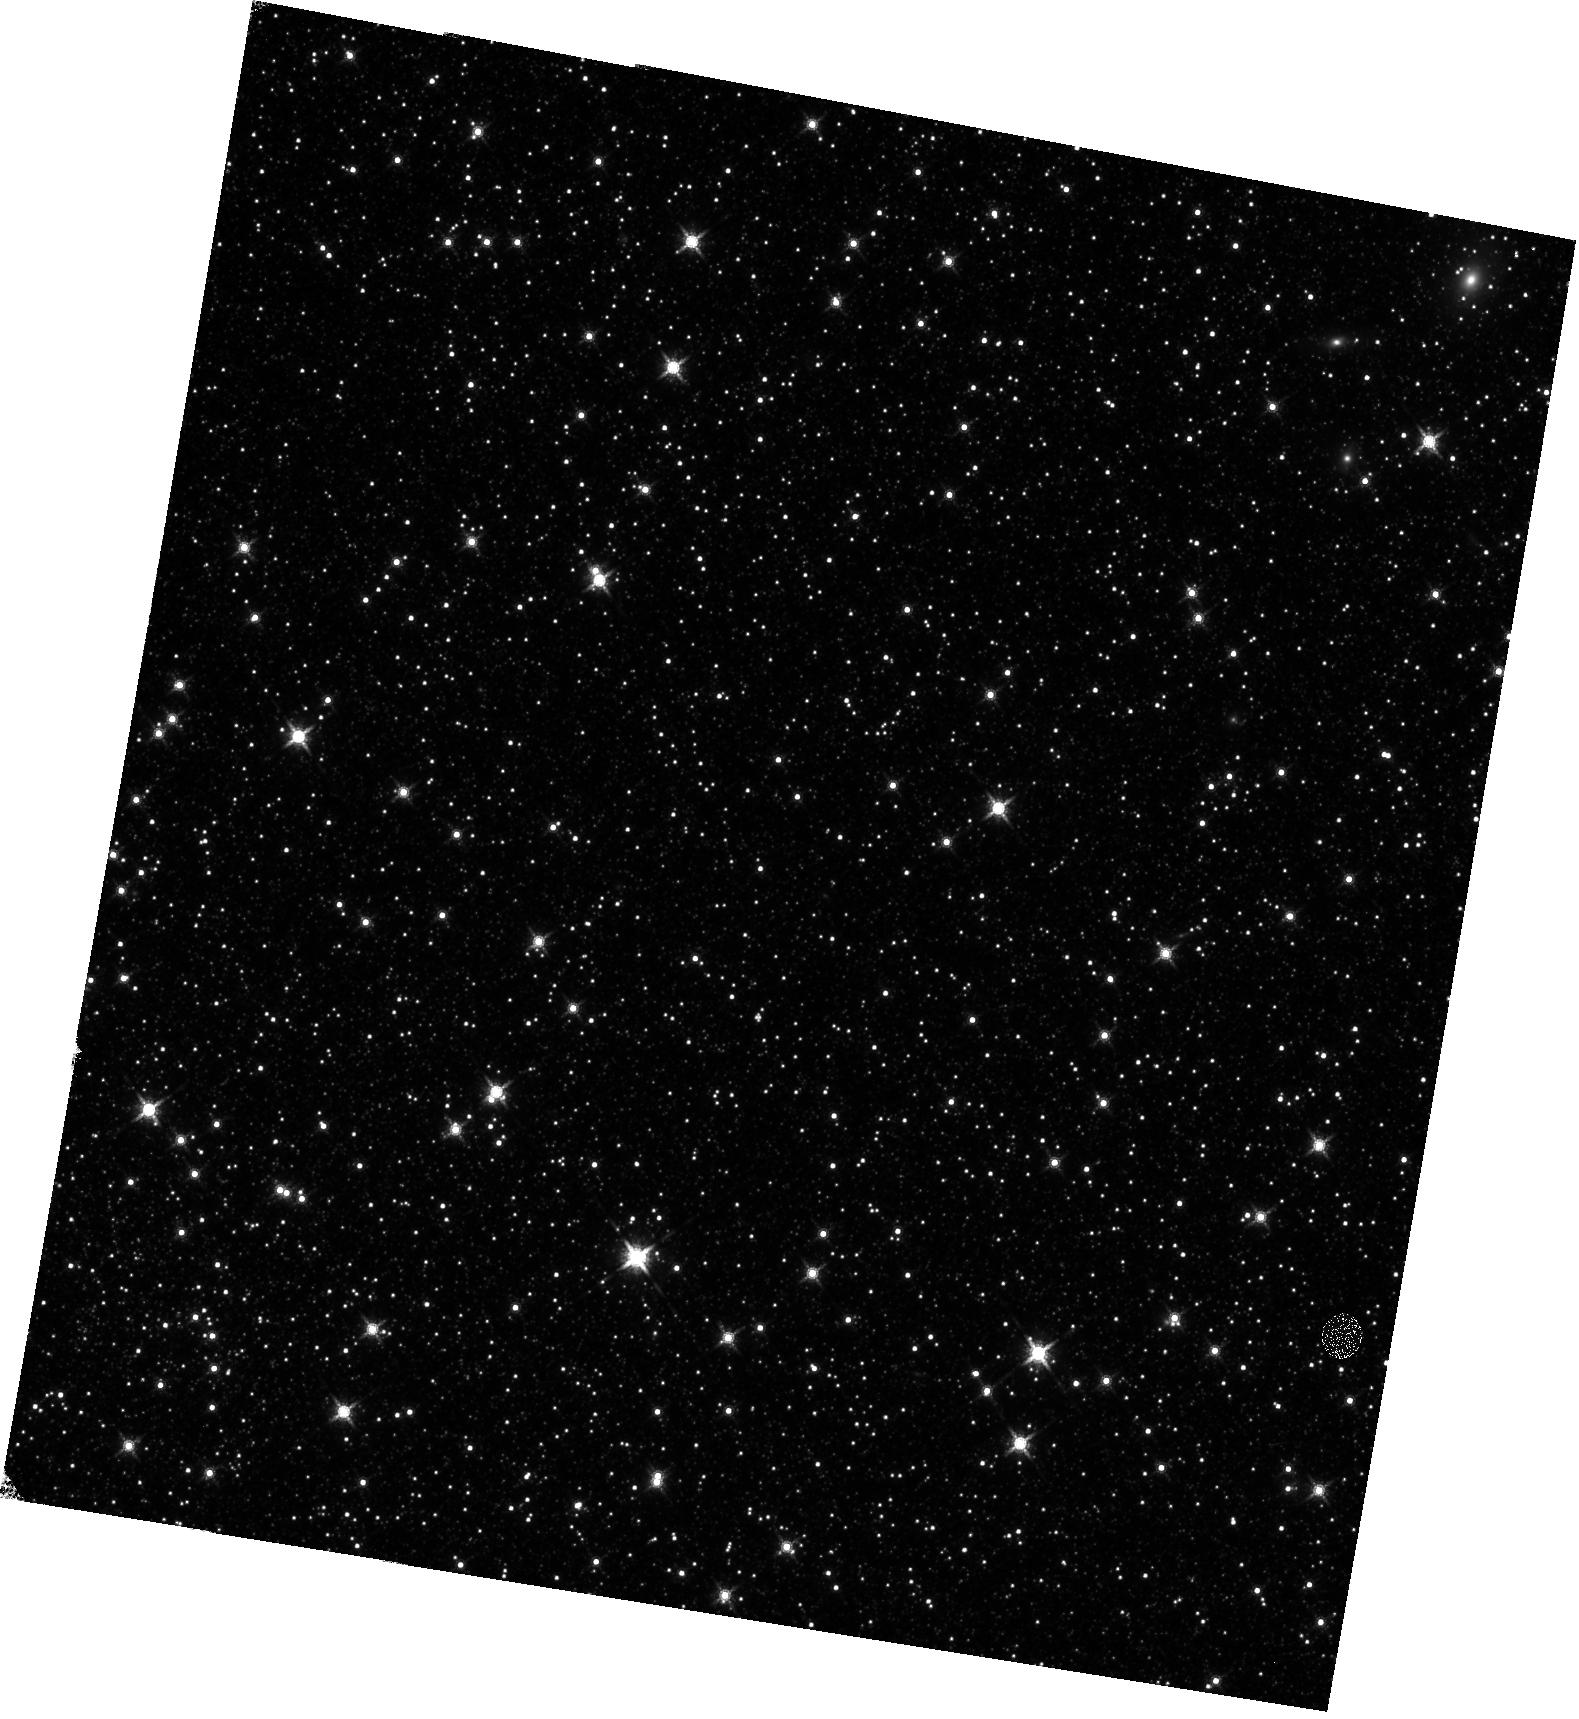
Target: LMC-FIELD-1
Instrument: WFC3/IR
Filter: F160W
Exposure: 12 min
Observation ID: hst_11445_02_wfc3_ir_f160w_iabi02

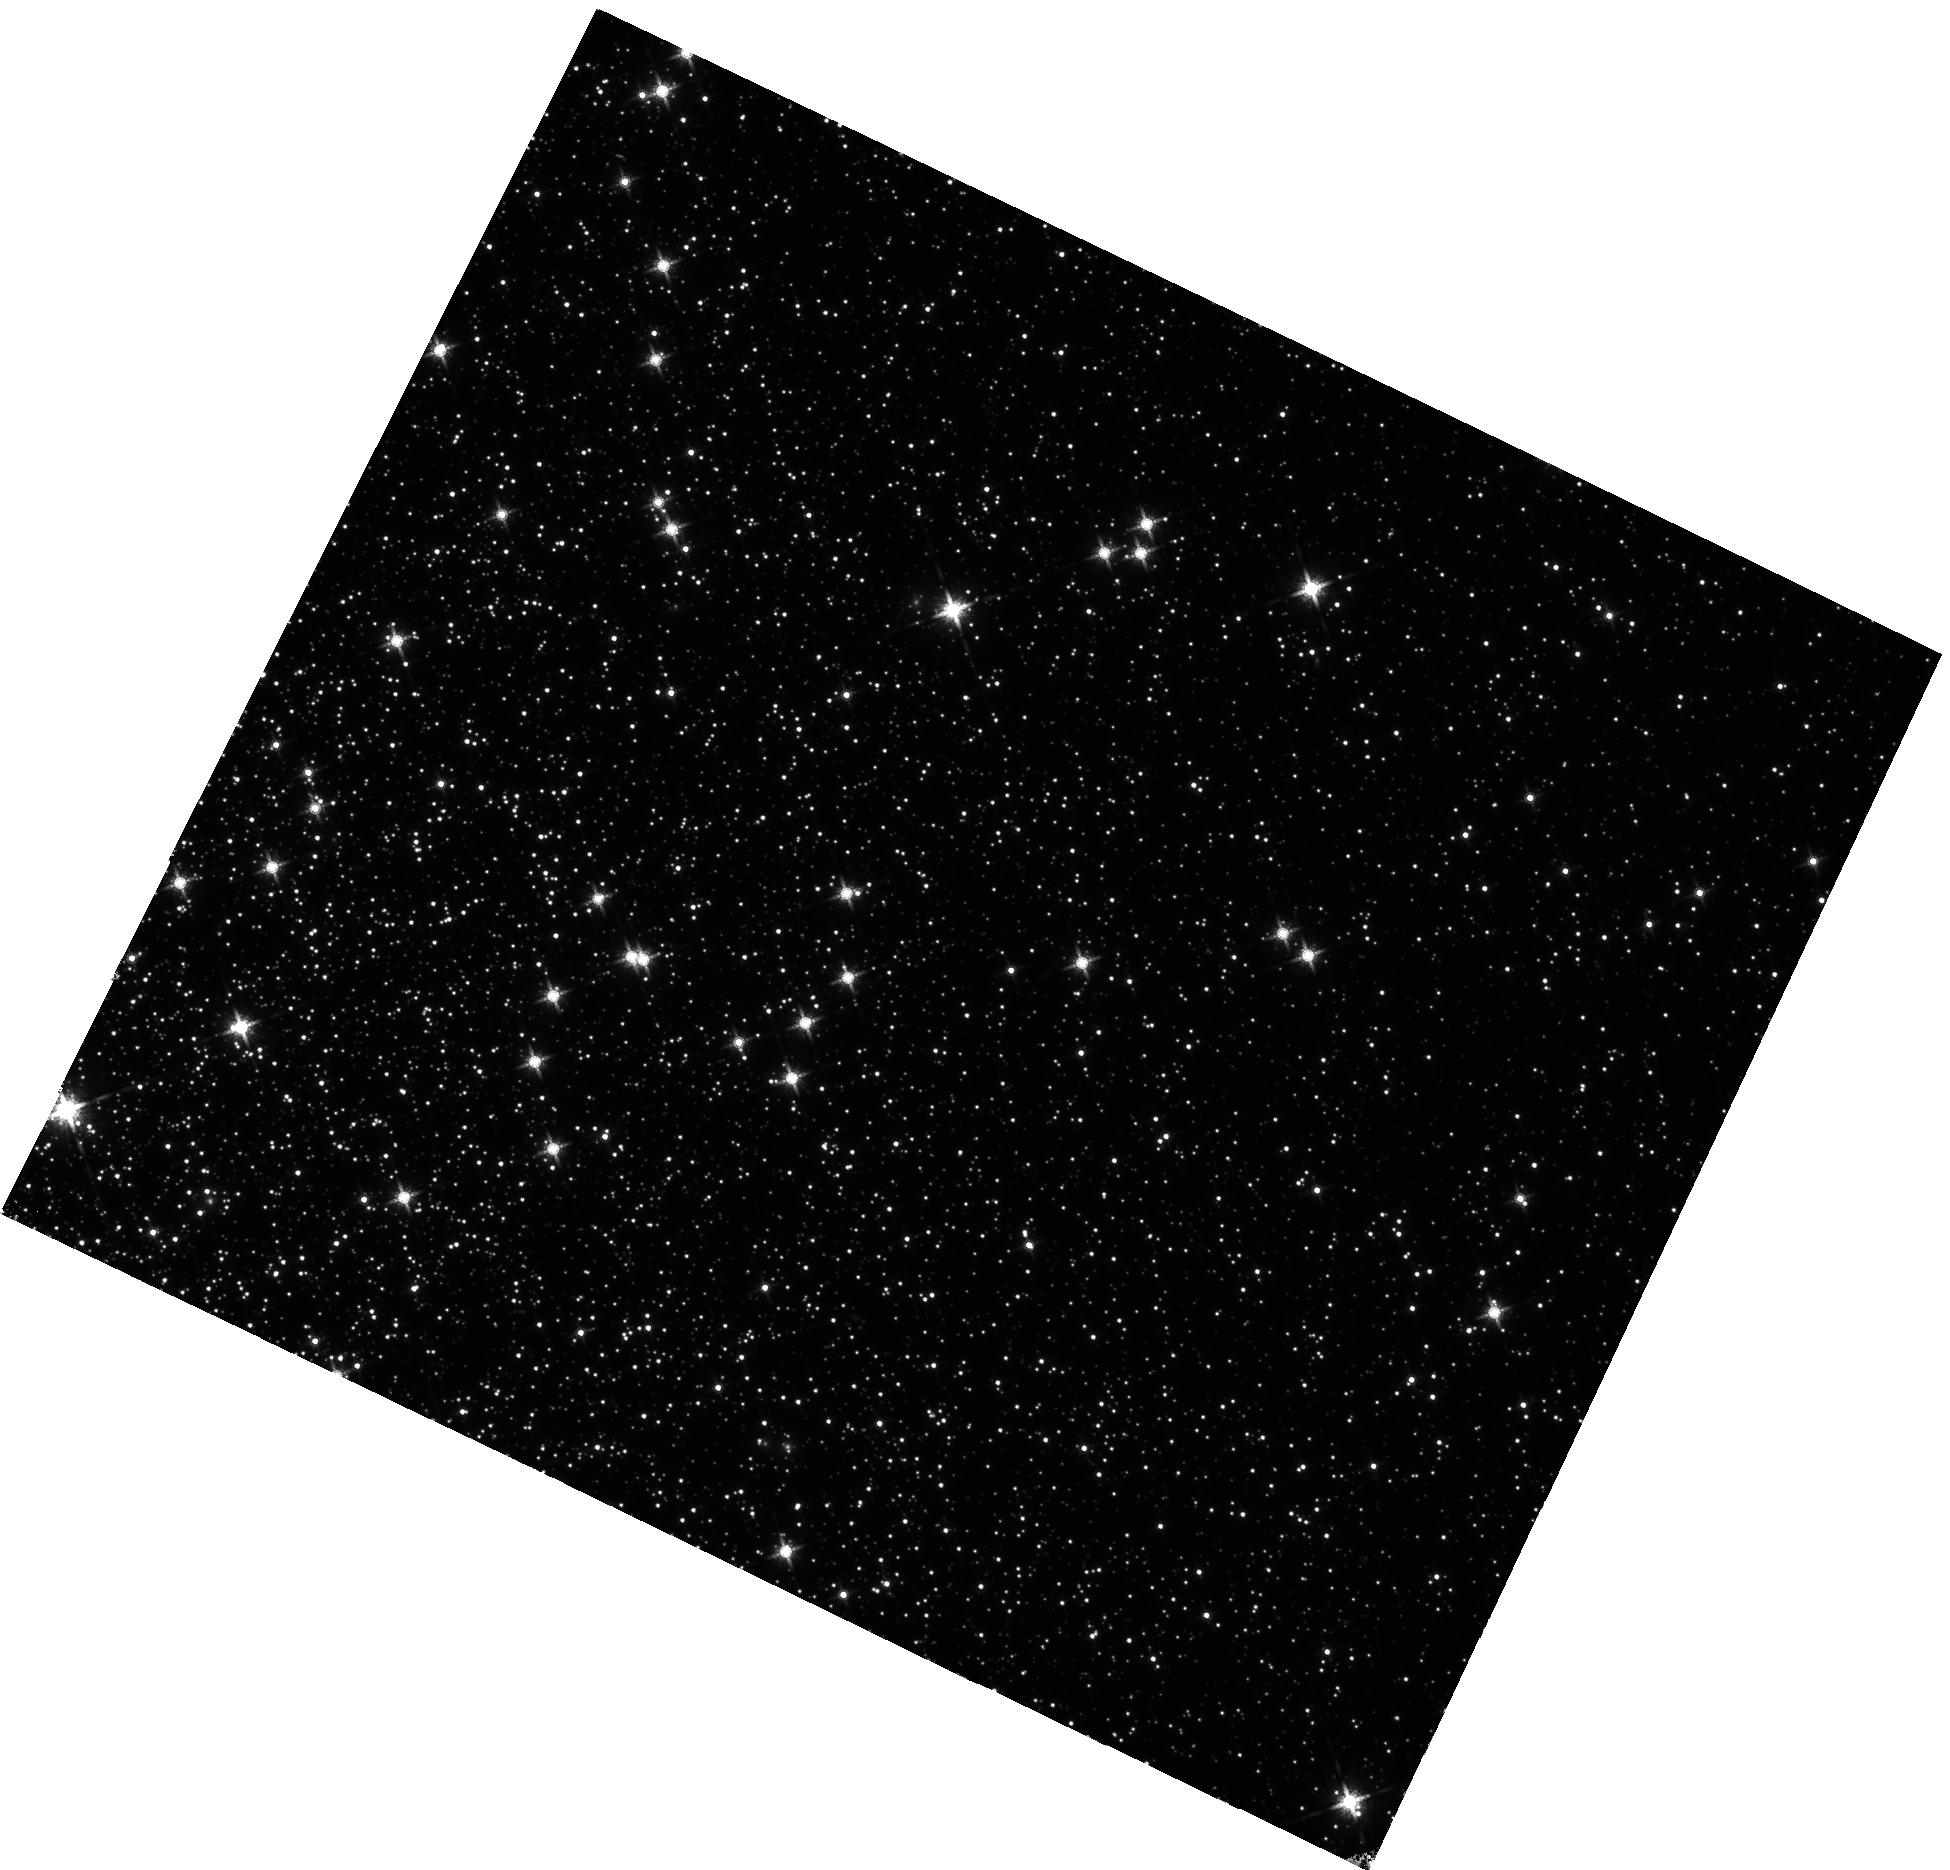
Target: NGC104
Instrument: WFC3/IR
Filter: F160W
Exposure: 1.8 h
Observation ID: hst_11445_01_wfc3_ir_f160w_iabi01

WFC3 IR Plate Scale (PI: Dressel, Linda L.)

The geometric scale factors and distortion of the IR detector will be measured using multiple pointing observations of the globular cluster 47 Tucanae (NGC 104) to image moderately dense stellar fields. A grid of 16 pointings will be used. Extra exposures will be made to asses the impact of increased exposure time. Half-pixel dithers will be used to test the accuracy of measuring stellar positions from undersampled psfs. A complementary observation of a well studied field in the LMC will be made in one orbit. Centroid position of stars will be used to tie down the geometric distortion to about 0.2 pixels across the field of each detector. Well measured distortion-corrected positions of stars previously determined for these fields will be used in the derivation of the distortion equation coefficients. This proposal is activity ID WFC3-32.